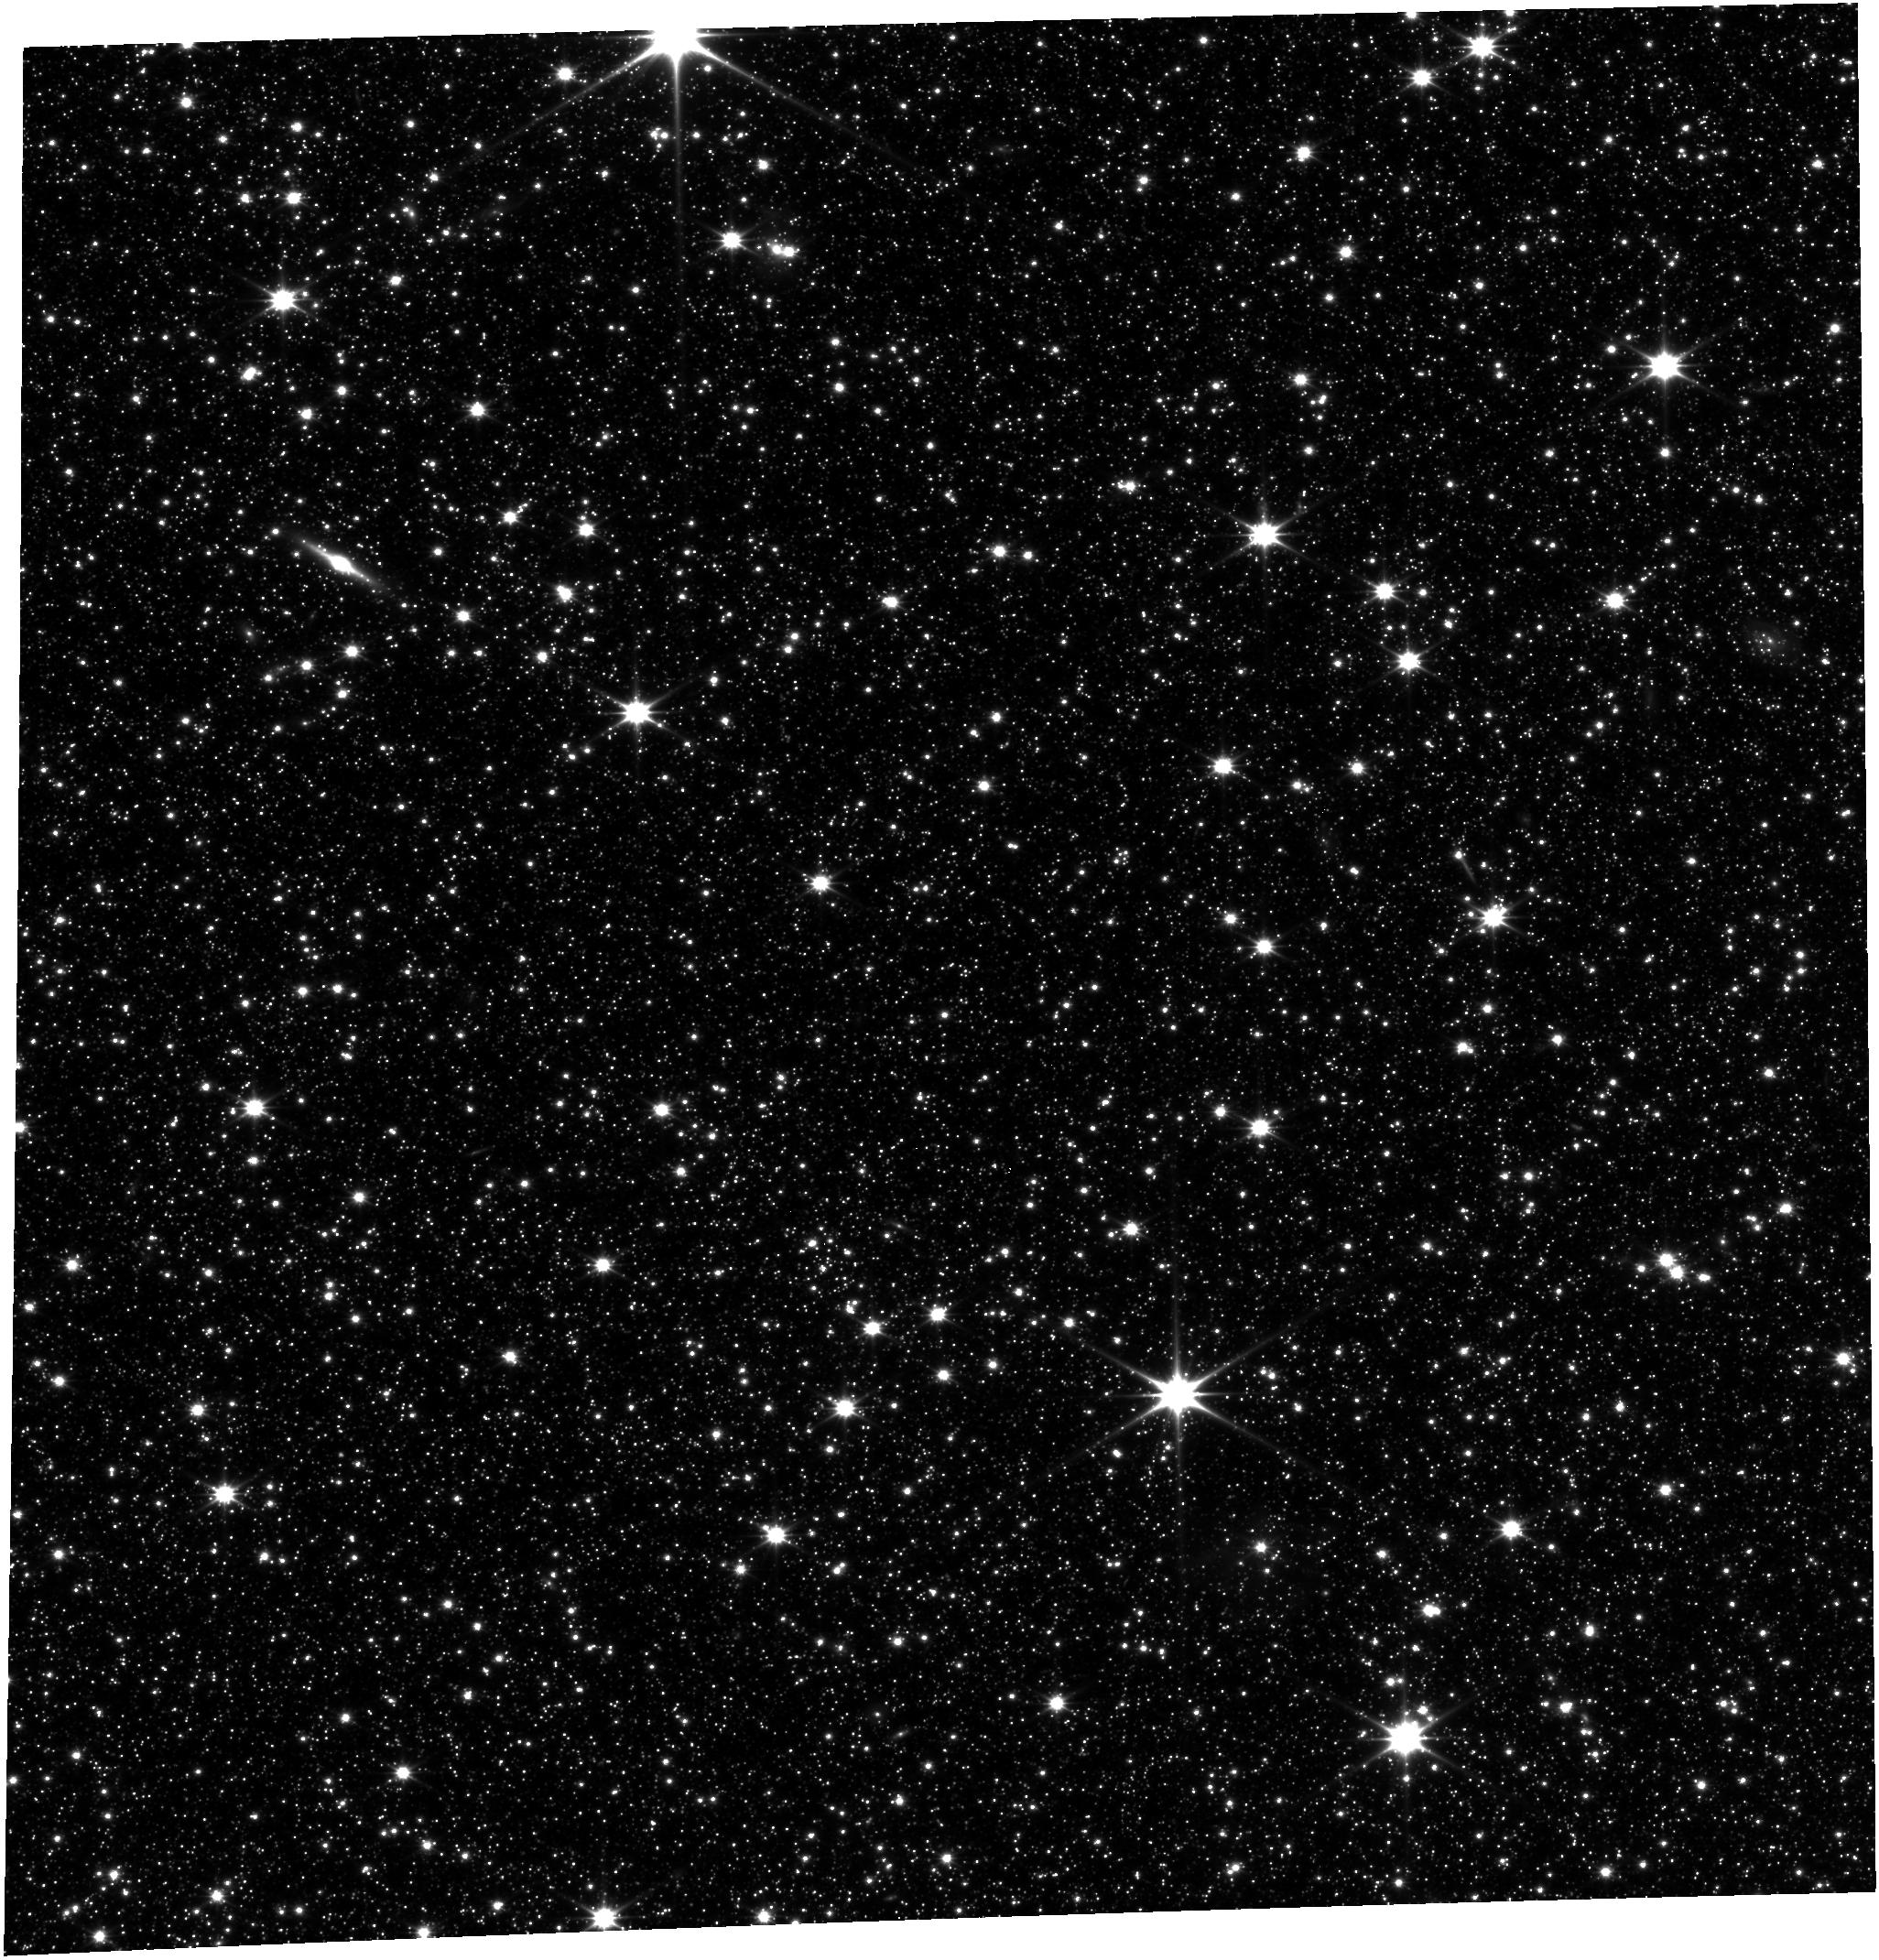
Target: JWST-ASTRO-REF. Instrument: FGS/FGS1. Filter: OPEN. Exposure: 29 min. Observation ID: jw01120-o003_t001_fgs_clear

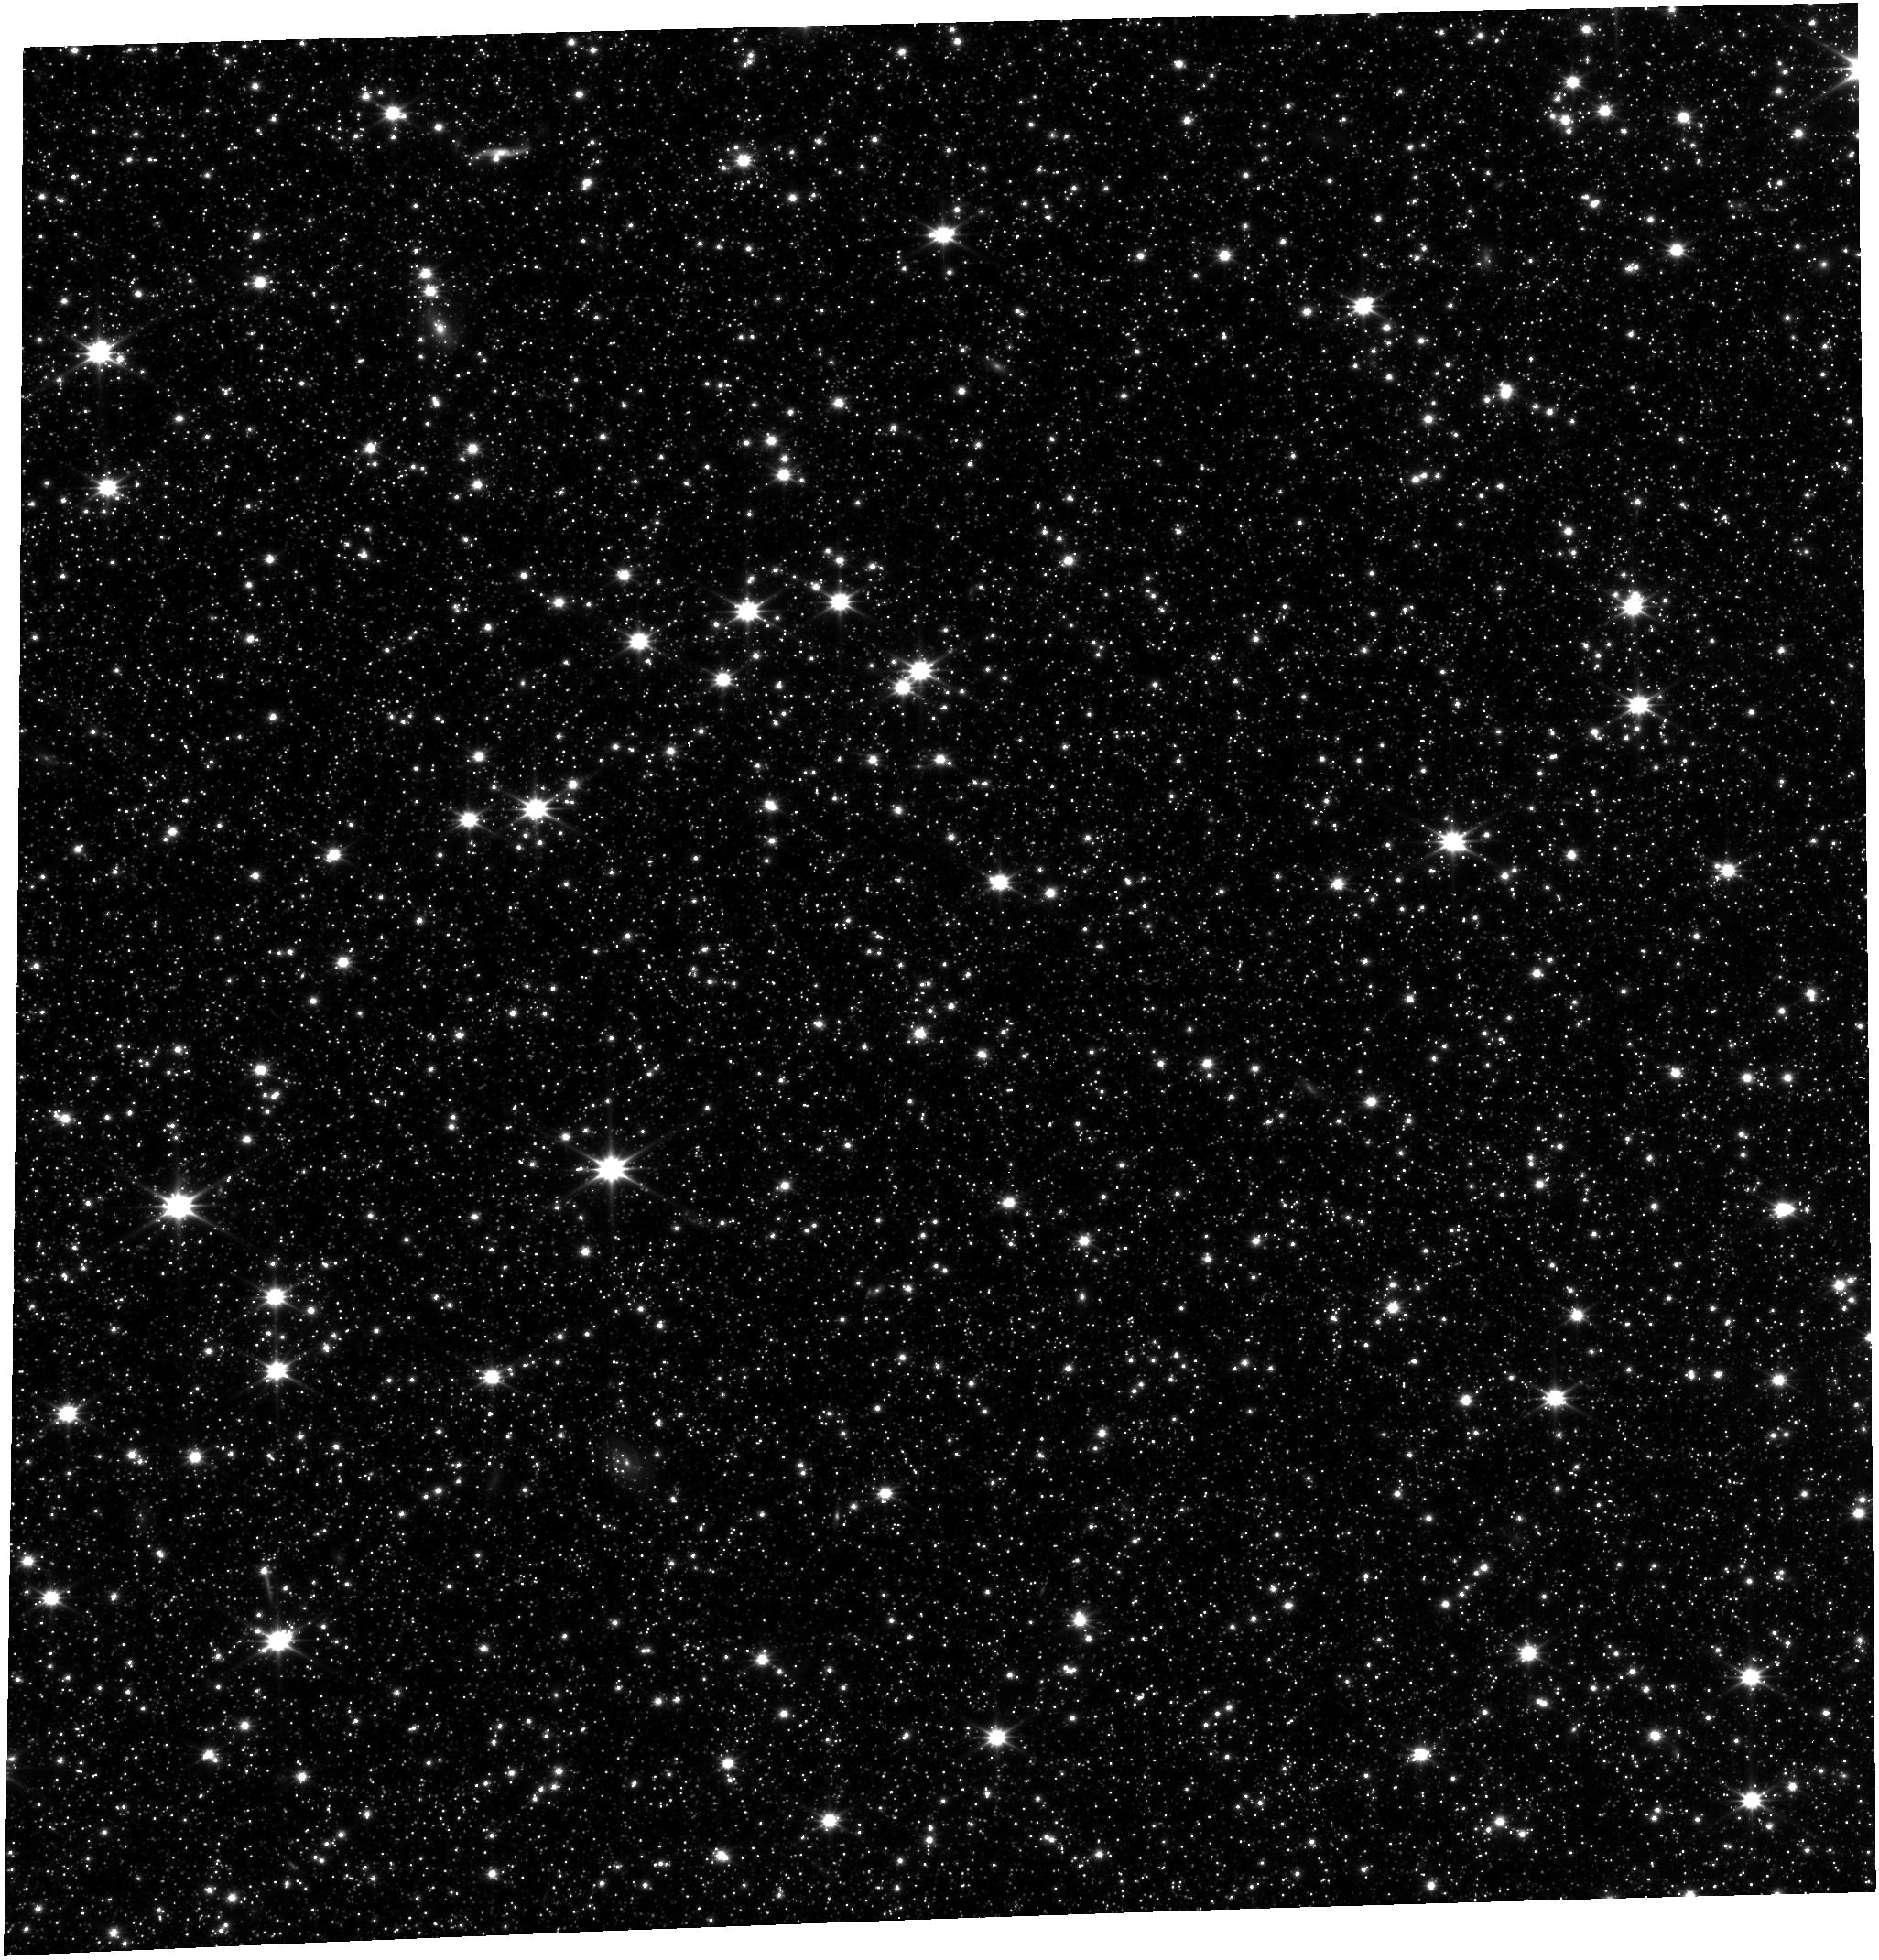
Target: JWST-ASTRO-REF. Instrument: FGS/FGS1. Filter: OPEN. Exposure: 1.1 h. Observation ID: jw01120-o001_t001_fgs_clear

NIRSpec Astrometric Calibration and Instrument Model completion for Target Acquisition (PI: Alves de Oliveira, Catarina)

We will observe the JWST pre-selected astrometric reference field for the post-launch derivation of the NIRSpec aperture locations and orientations, plate scale, and geometric distortion across the NIRSpec imaging field of view and its FORE optics. The data will enable the derivation of the coordinate transformation between the undistorted v2-v3 “sky” plane and the MSA/FPA focal planes. These transformations are an essential ingredient for the parametric description of the OTE-NIRSpec optical path, from which all coordinate transformations relevant for the Target Acquisition algorithms will also be derived. As this is the first time the fully aligned telescope will be part of the optical path of NIRSpec, this measurement was not possible during ground testing.